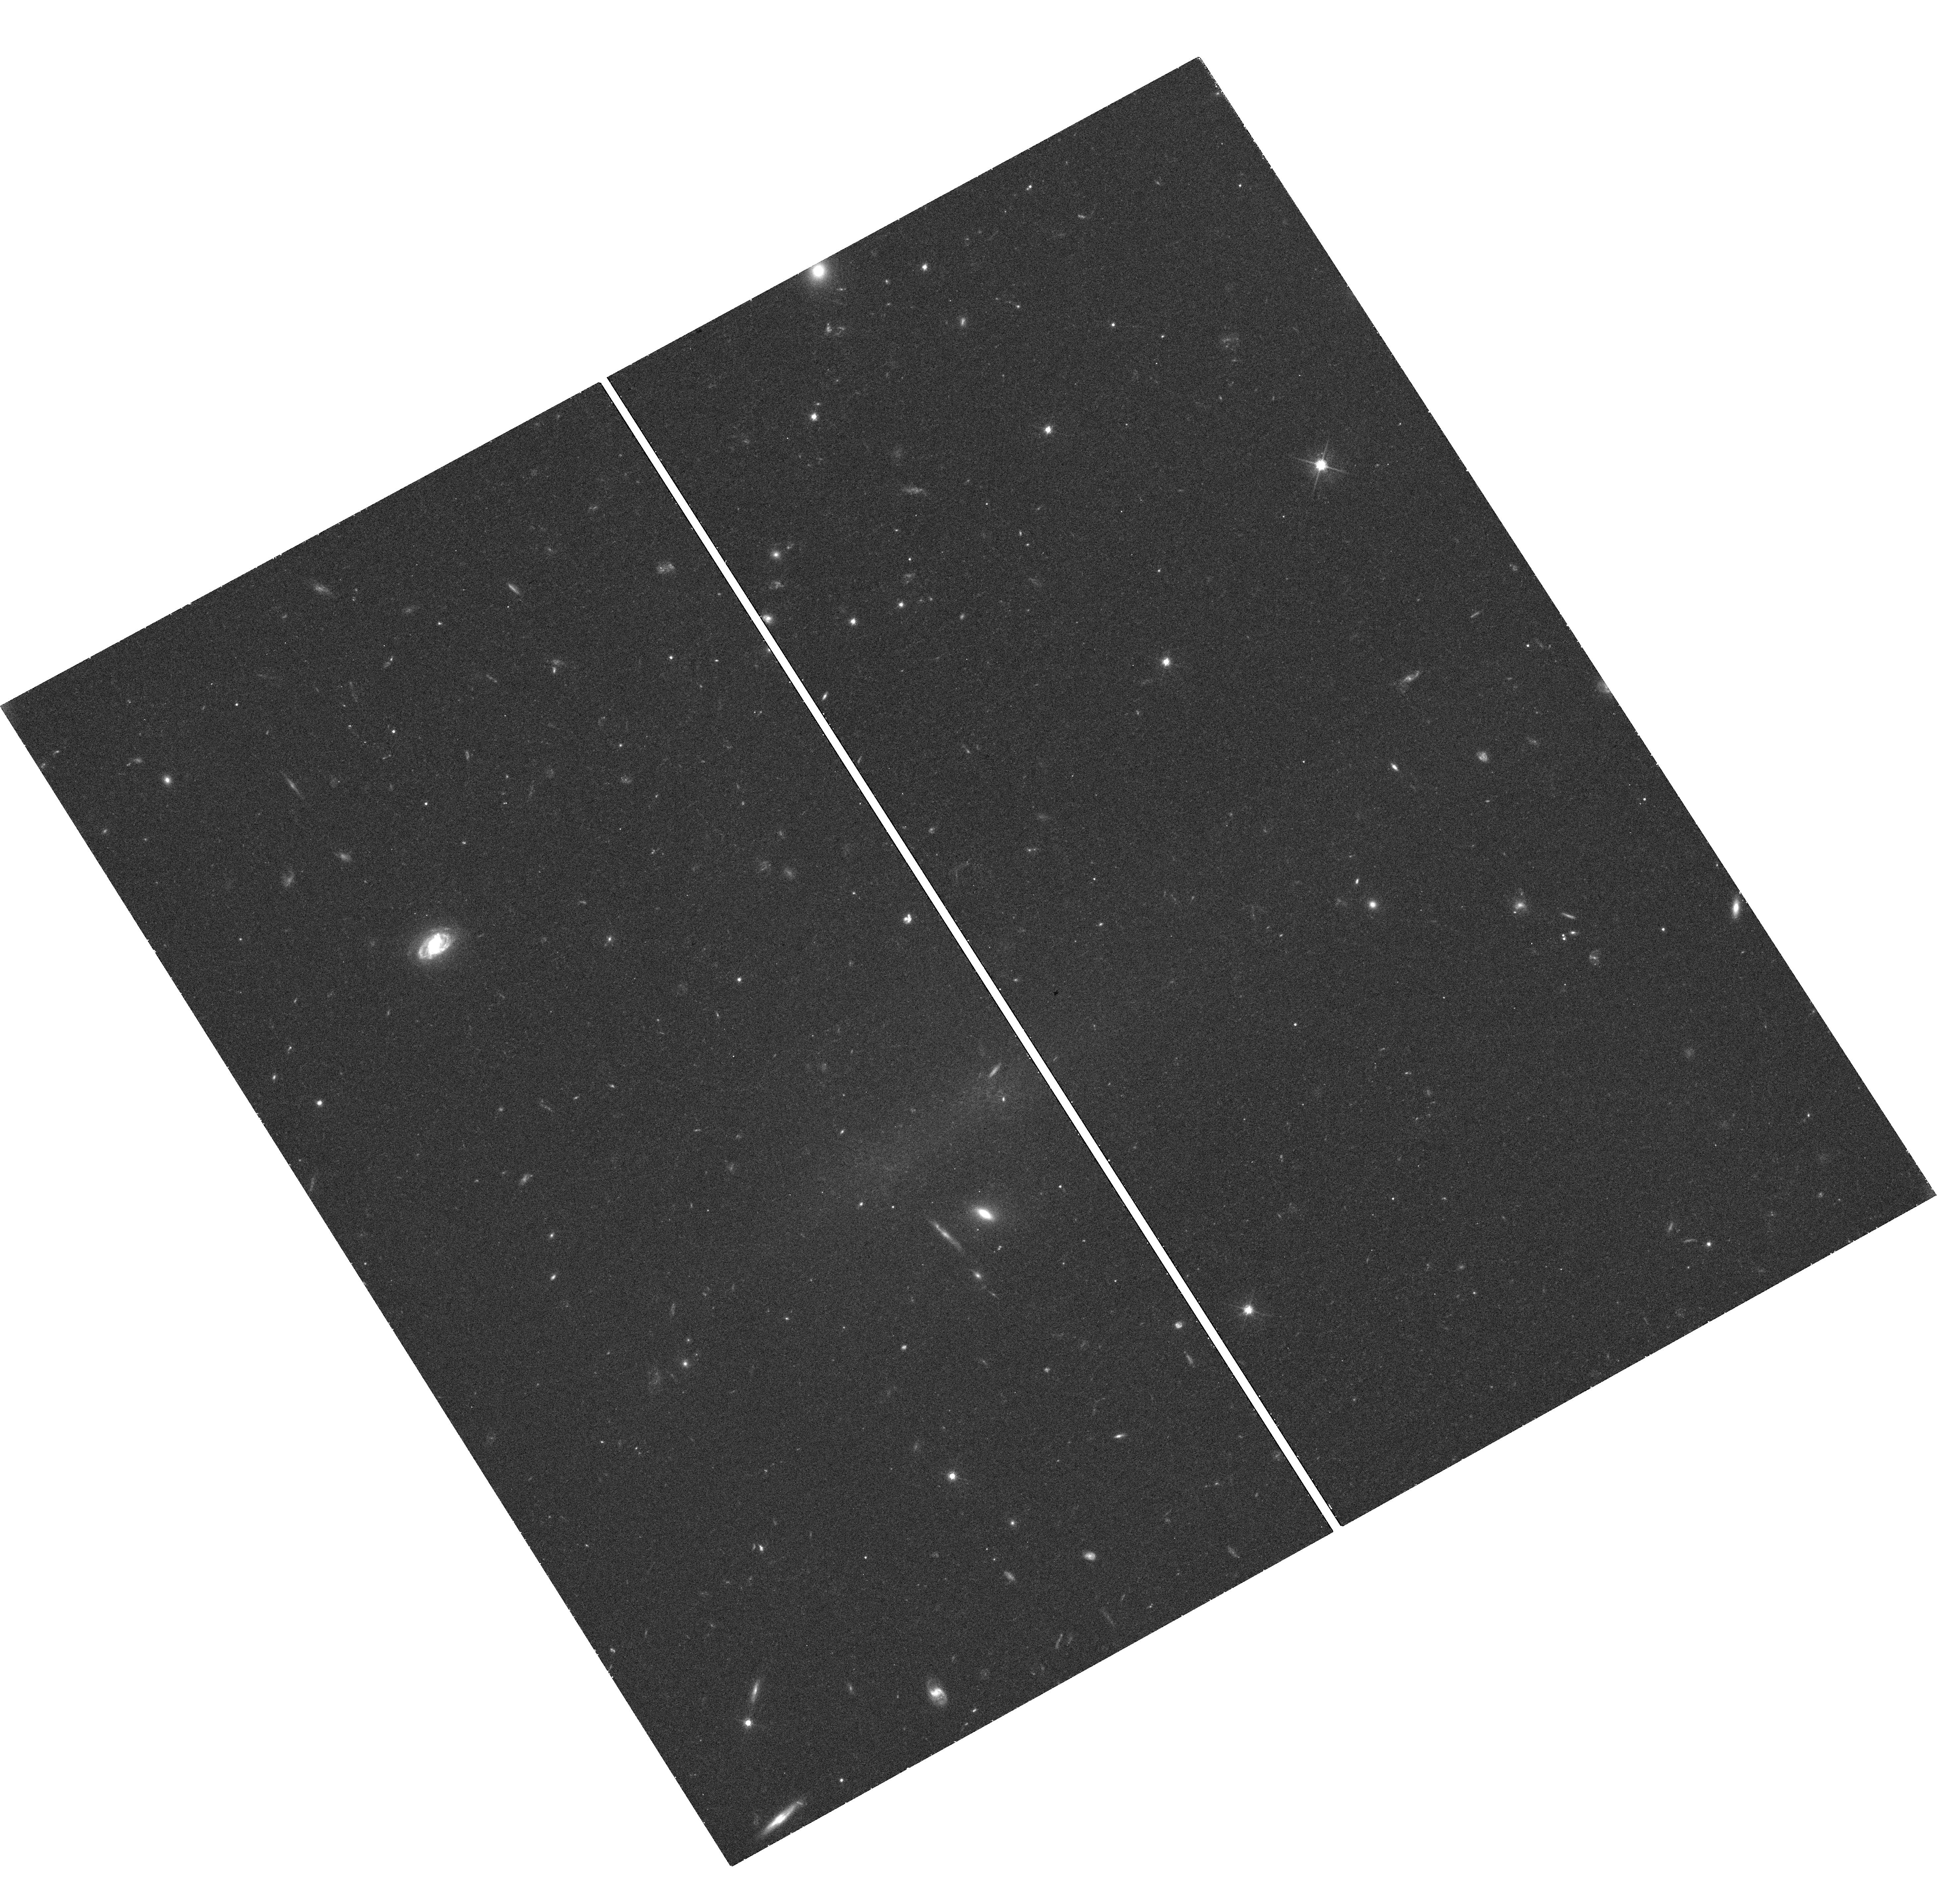
Target: SSA22-LAB
Instrument: WFC3/UVIS
Filter: F625W
Exposure: 42 min
Observation ID: hst_12943_02_wfc3_uvis_f625w_ic1h02

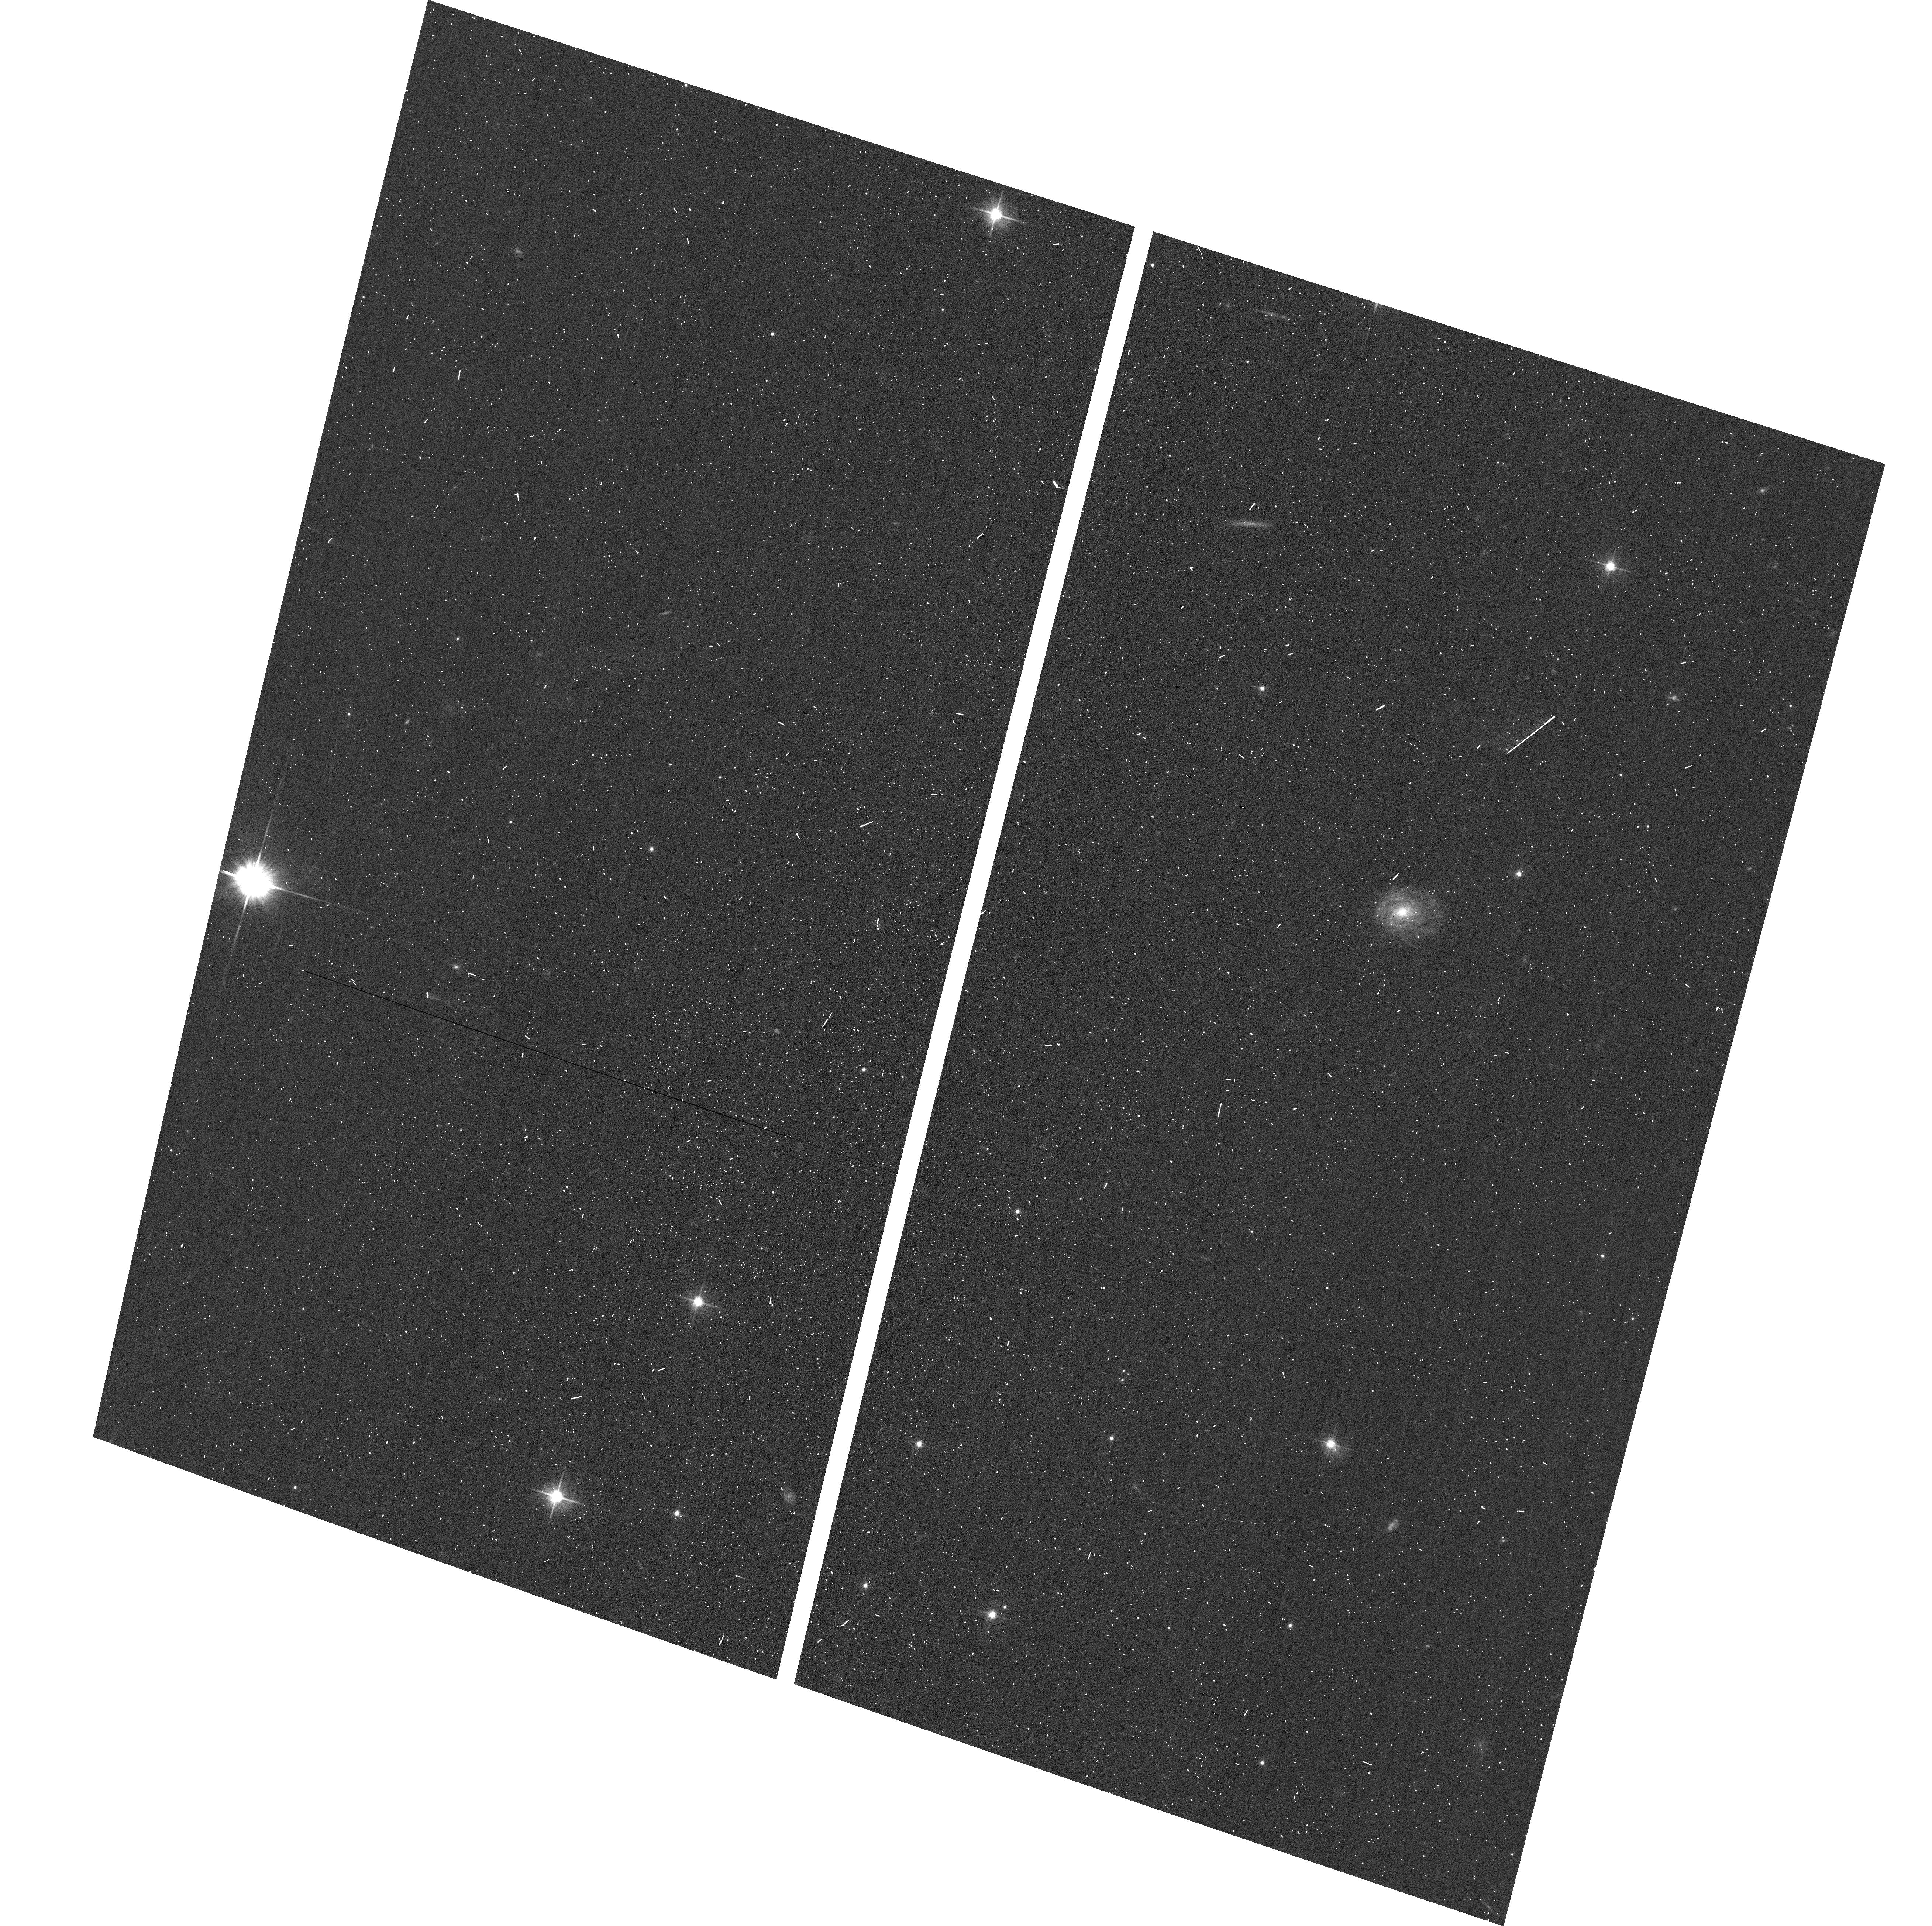
Target: field at RA 334.301°, Dec 0.269°
Instrument: ACS/WFC
Filter: F606W
Exposure: 3 min
Observation ID: hst_12943_02_acs_wfc_f606w_jc1h02

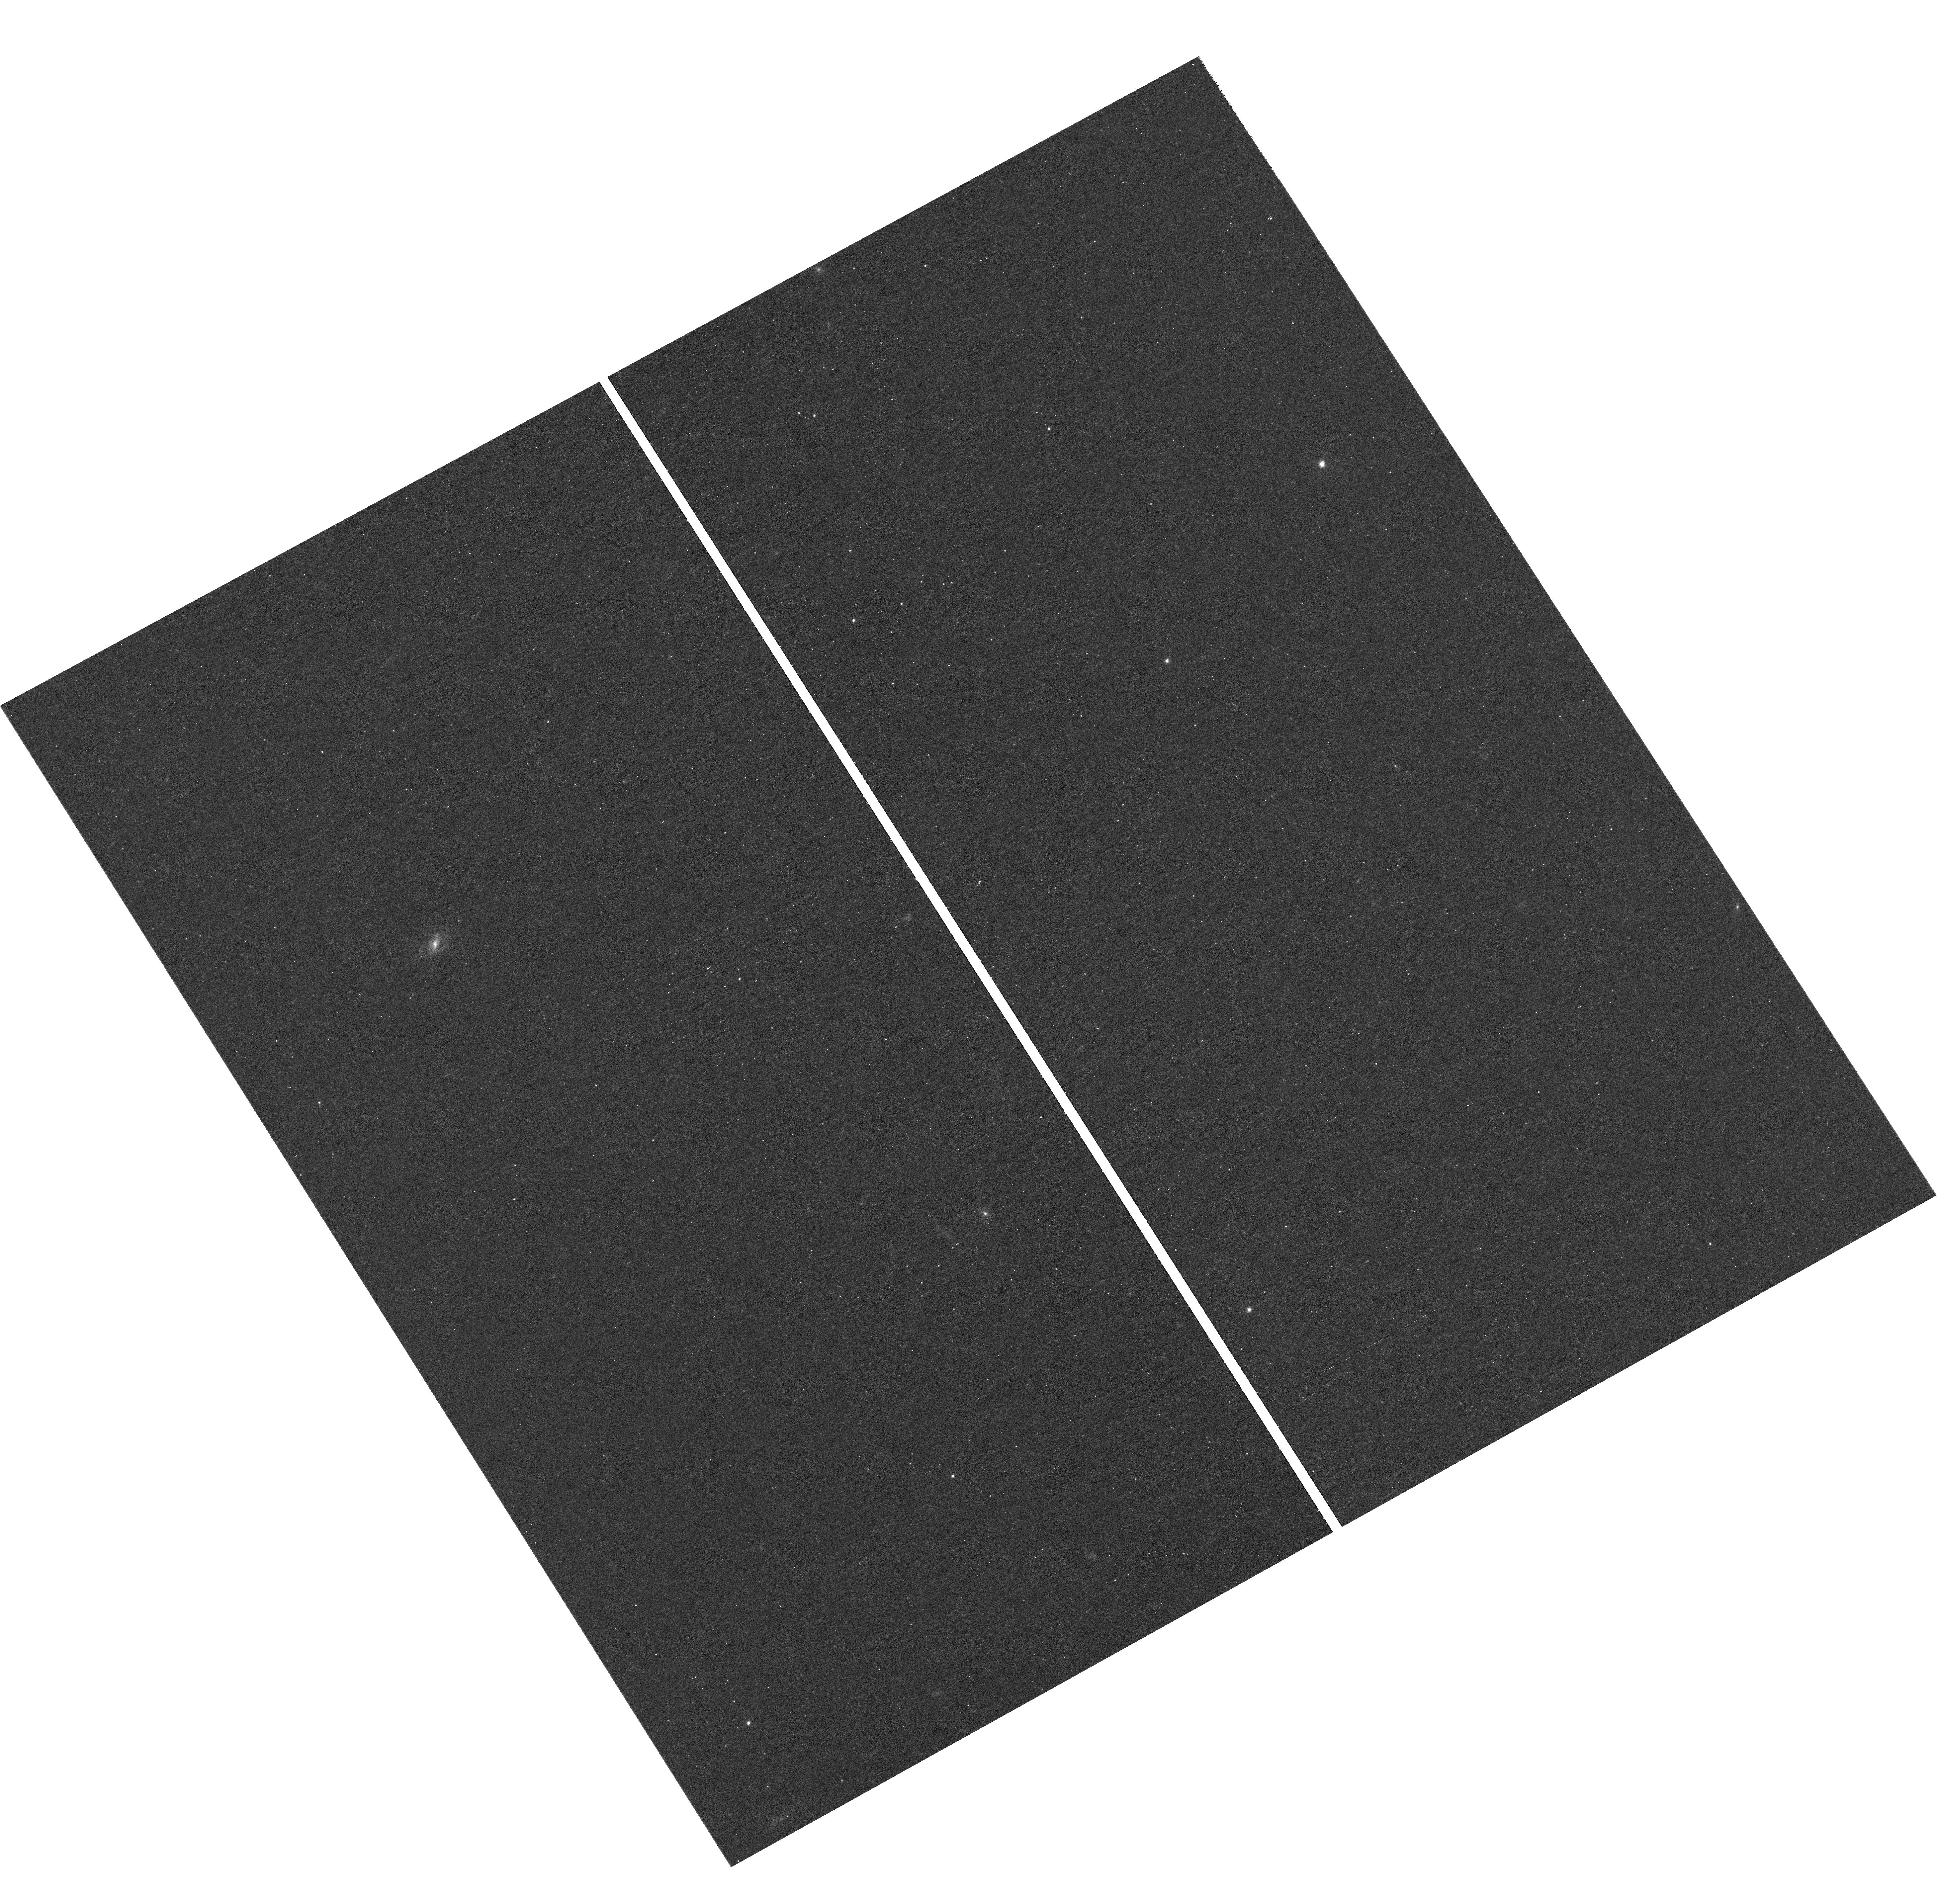
Target: SSA22-LAB
Instrument: WFC3/UVIS
Filter: F502N
Exposure: 3 h
Observation ID: hst_12943_05_wfc3_uvis_f502n_ic1h05

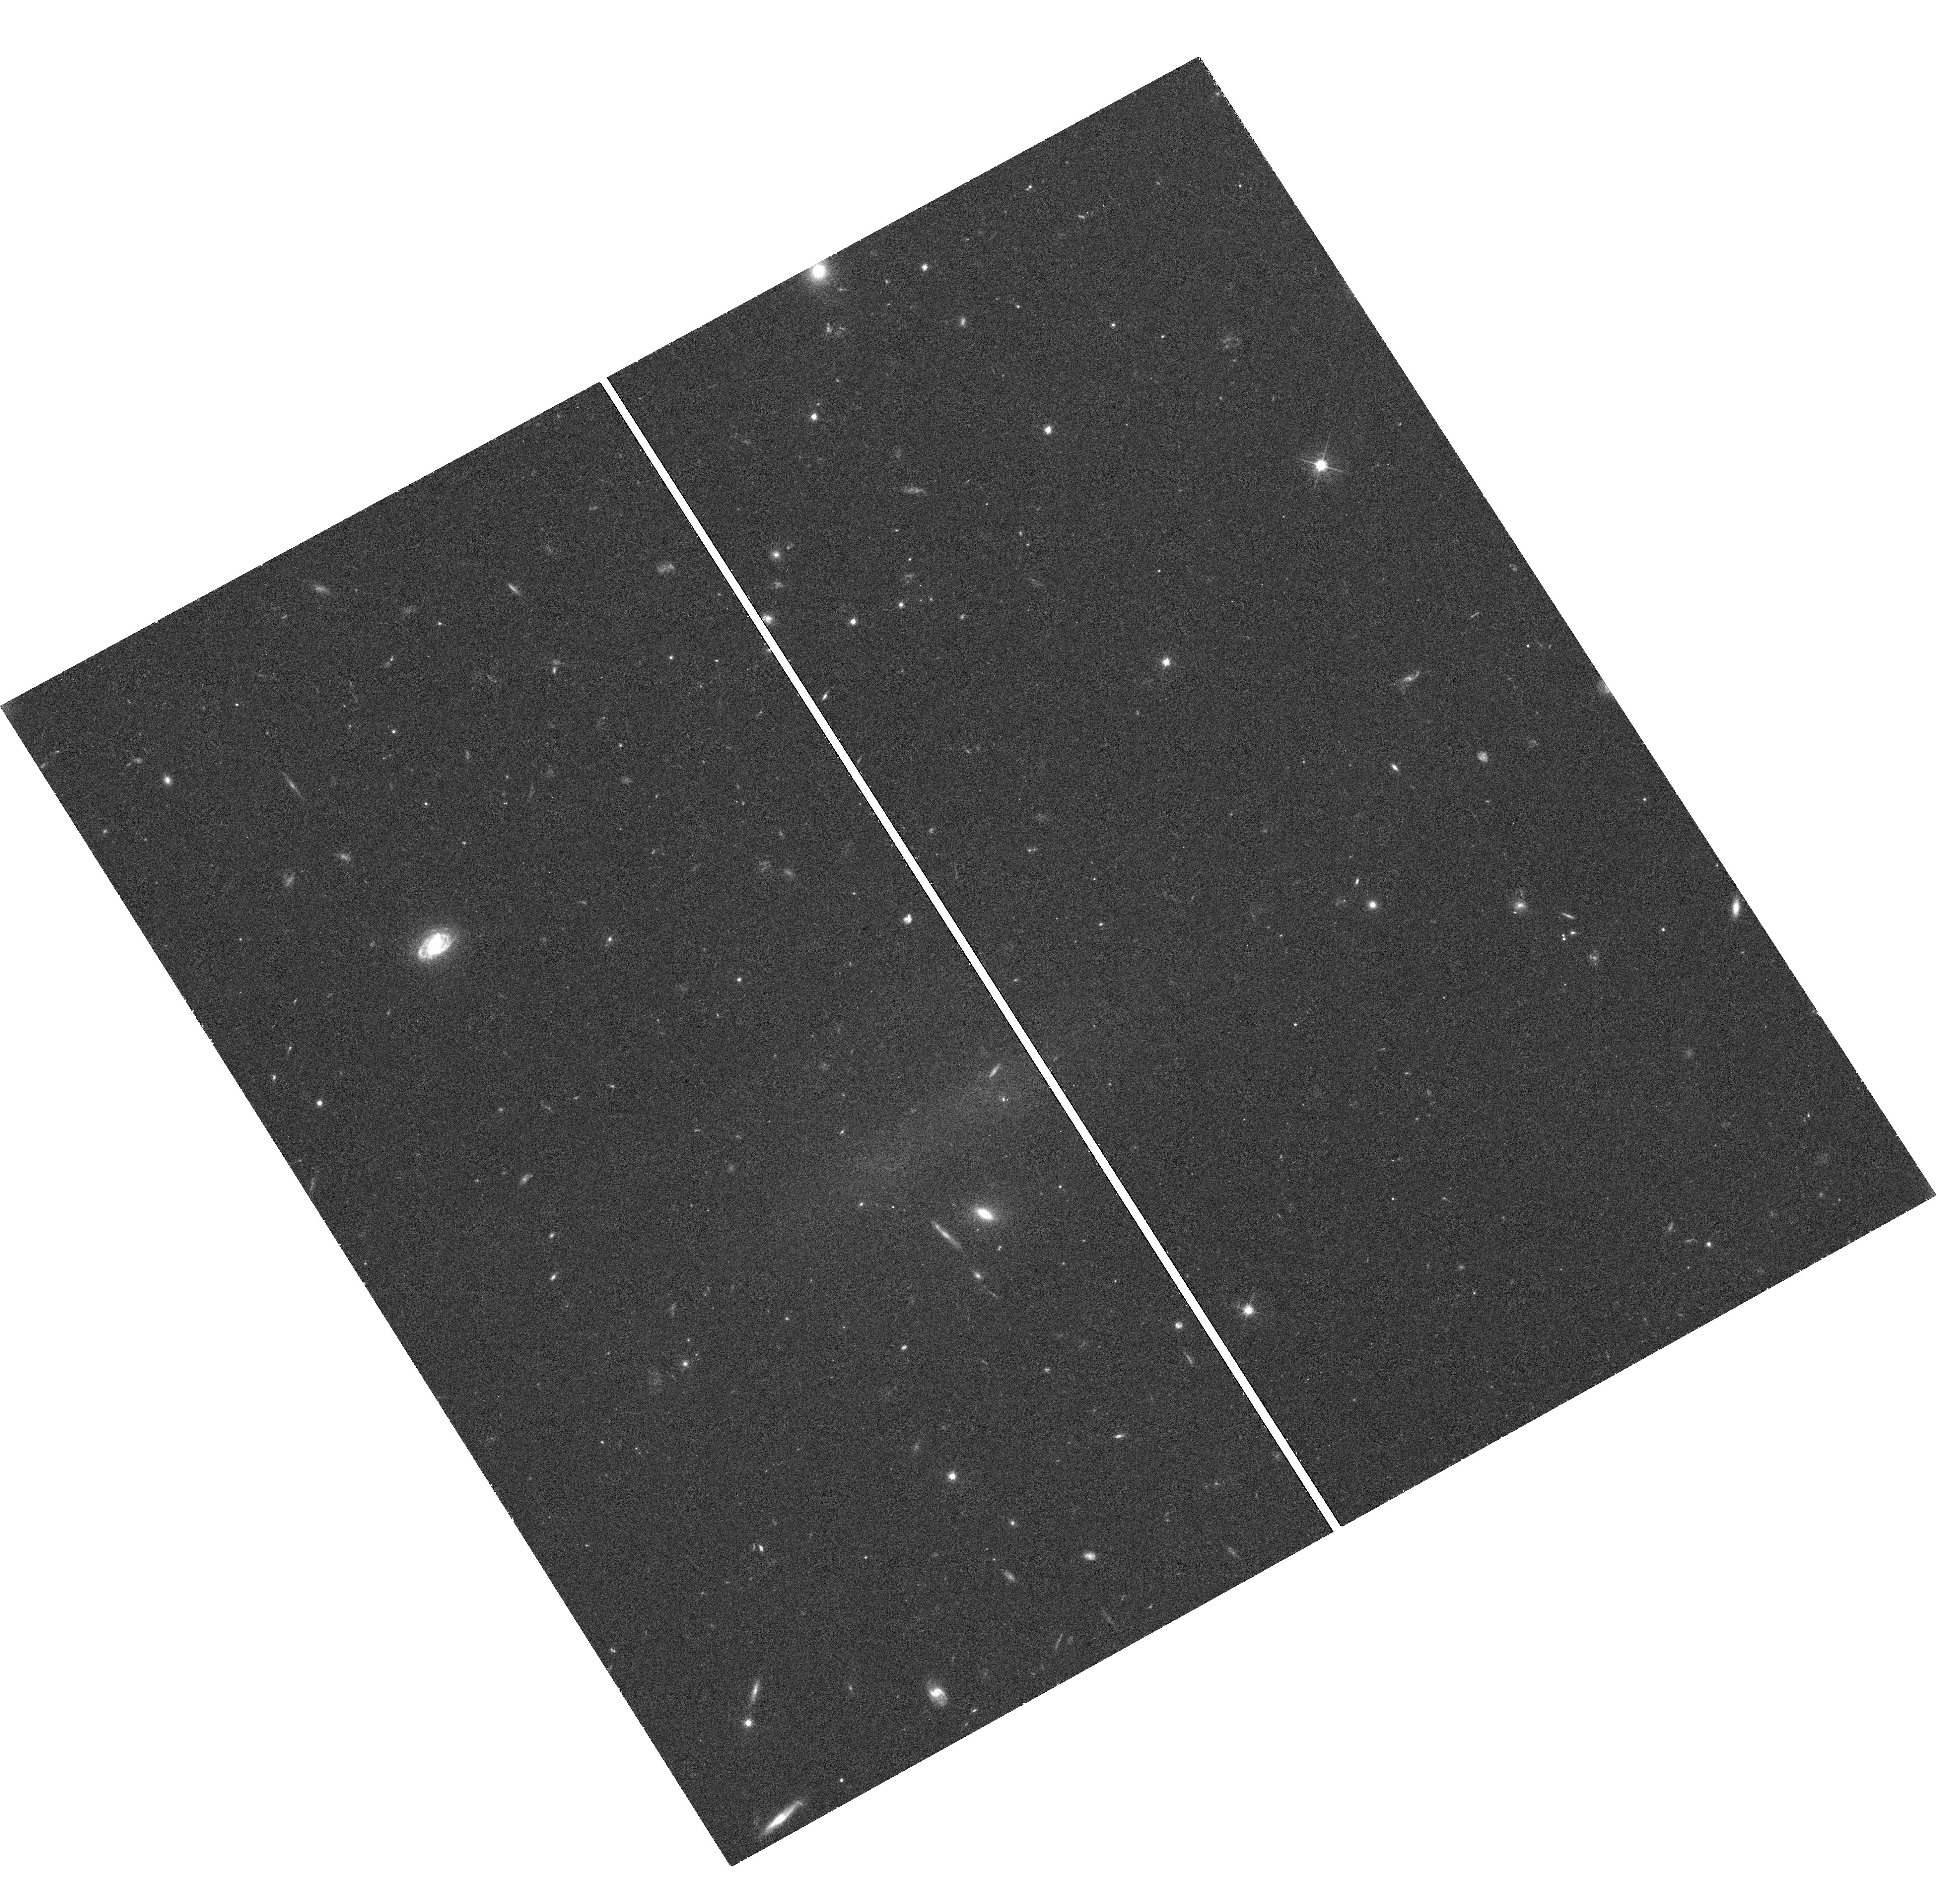
Target: SSA22-LAB
Instrument: WFC3/UVIS
Filter: F625W
Exposure: 42 min
Observation ID: hst_12943_01_wfc3_uvis_f625w_ic1h01

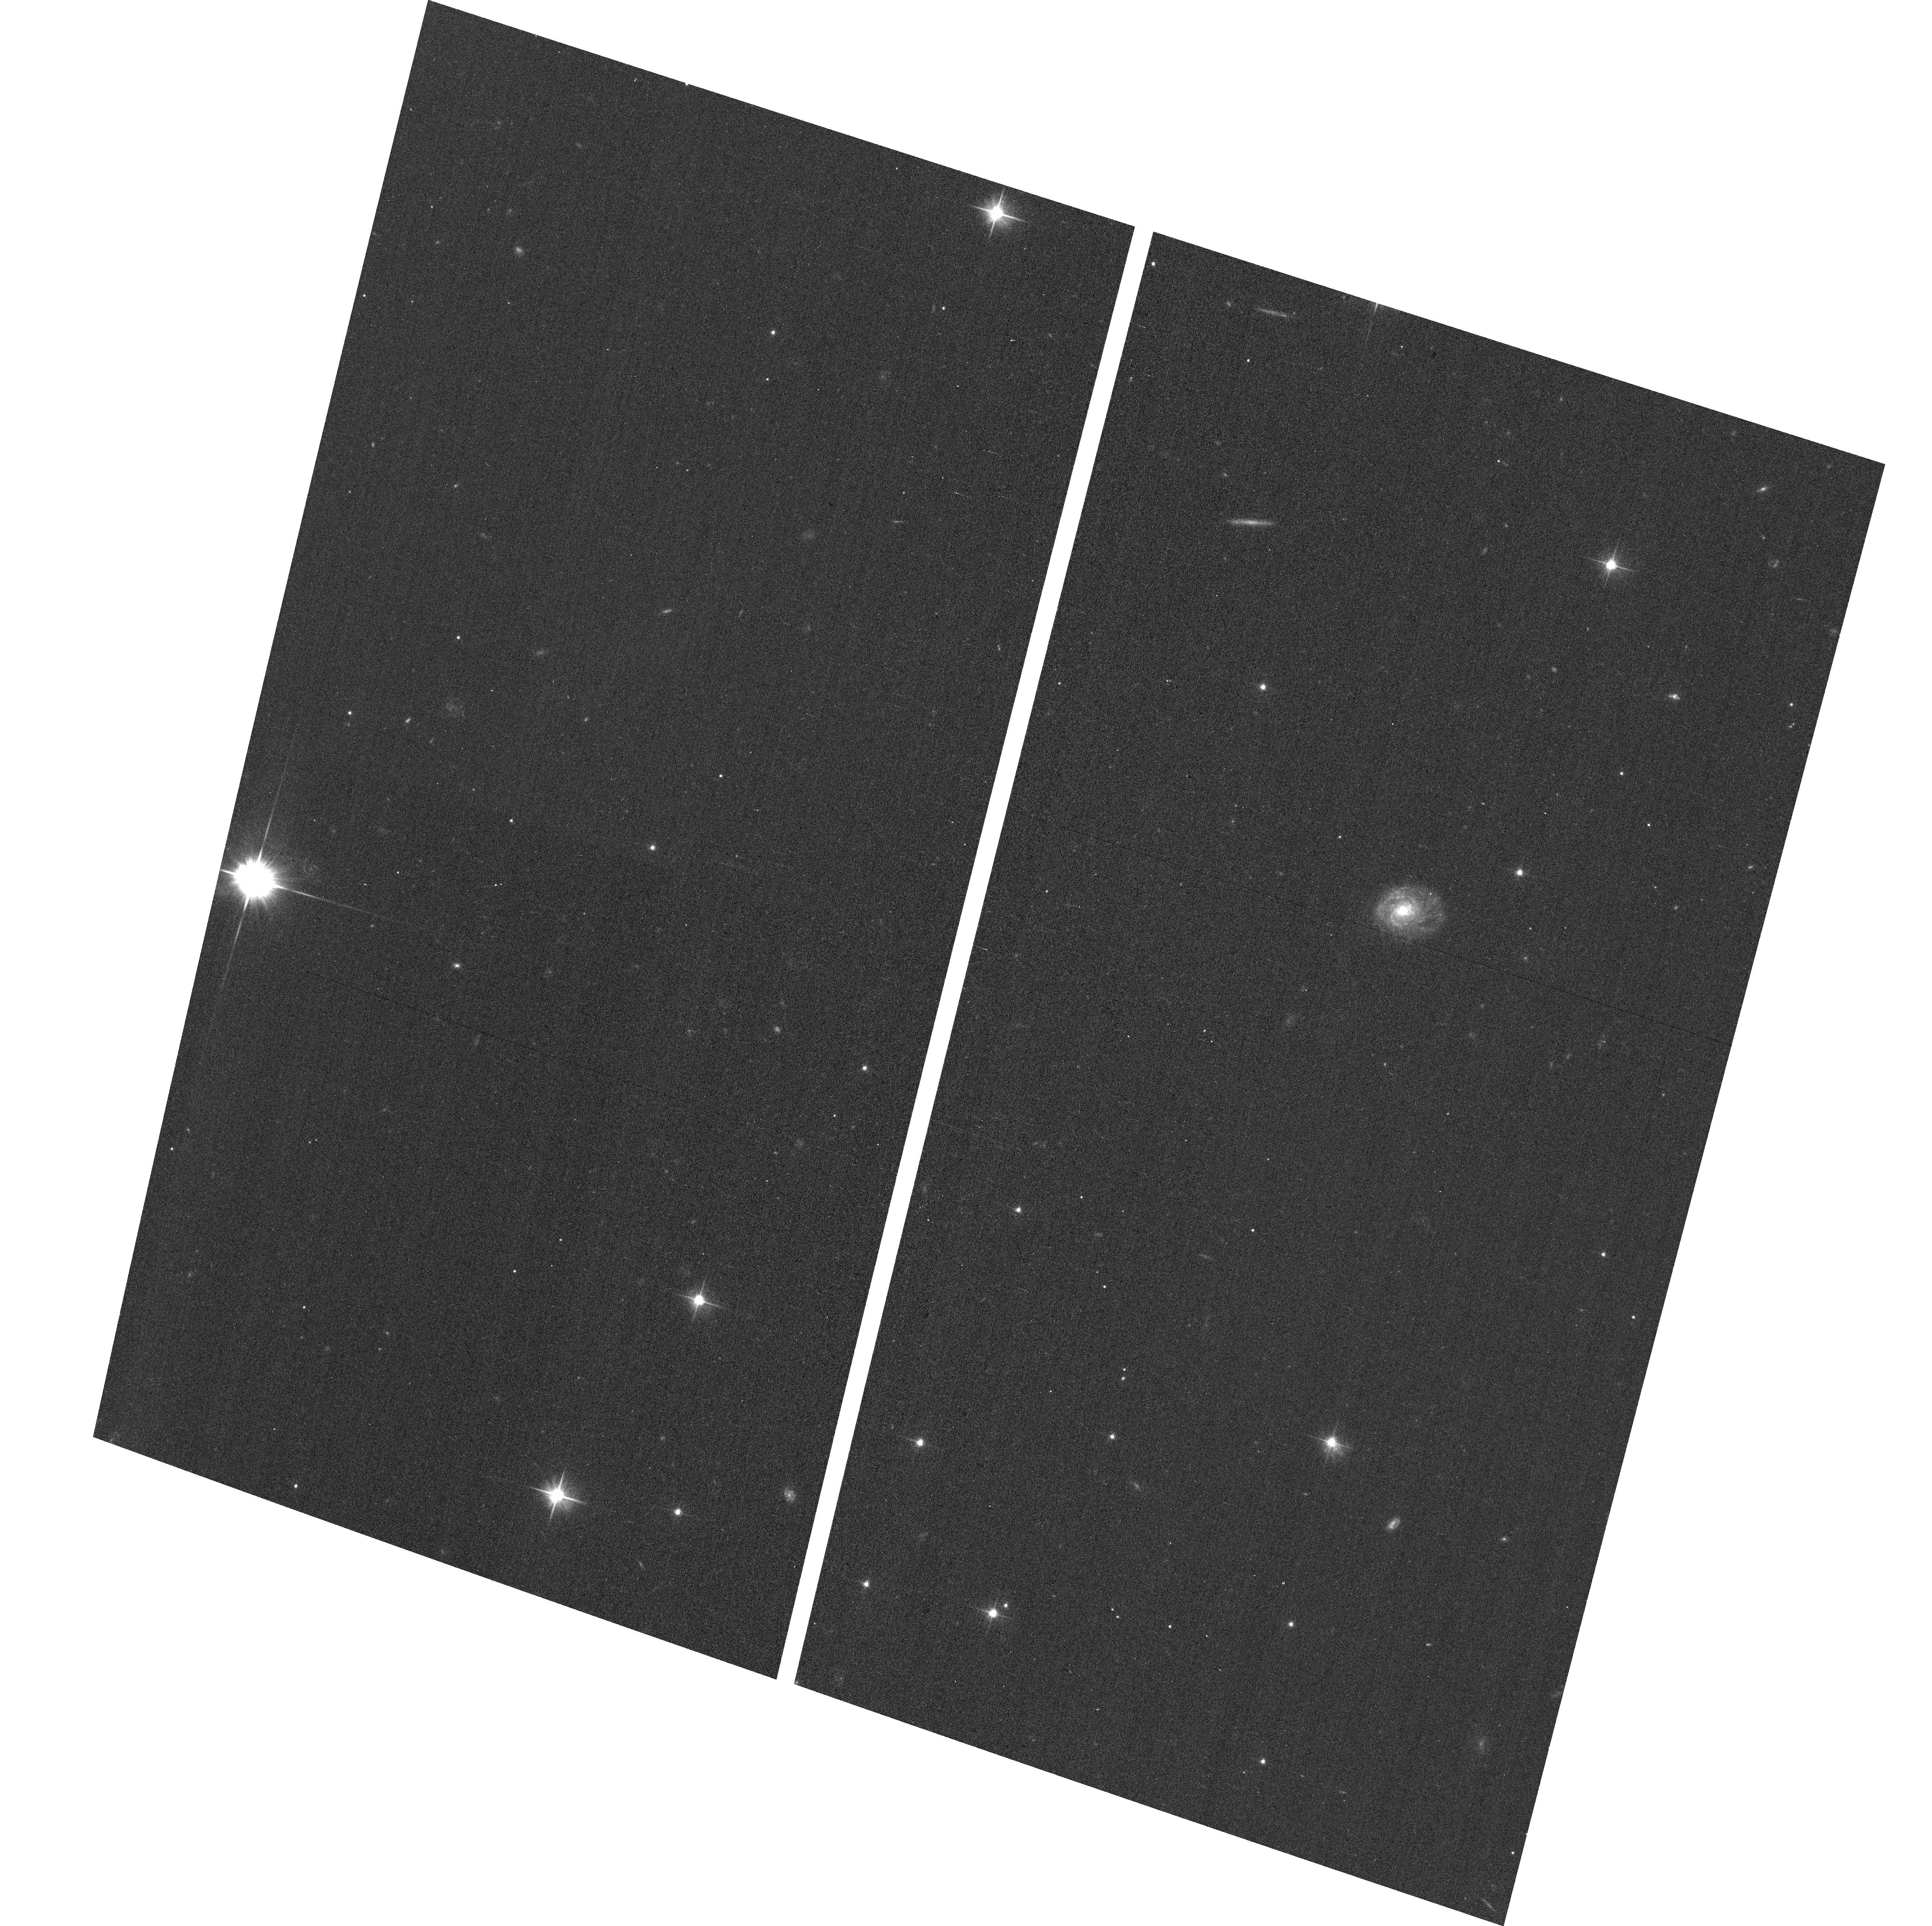
Target: field at RA 334.301°, Dec 0.269°
Instrument: ACS/WFC
Filter: F606W
Exposure: 6 min
Observation ID: hst_12943_05_acs_wfc_f606w_jc1h05

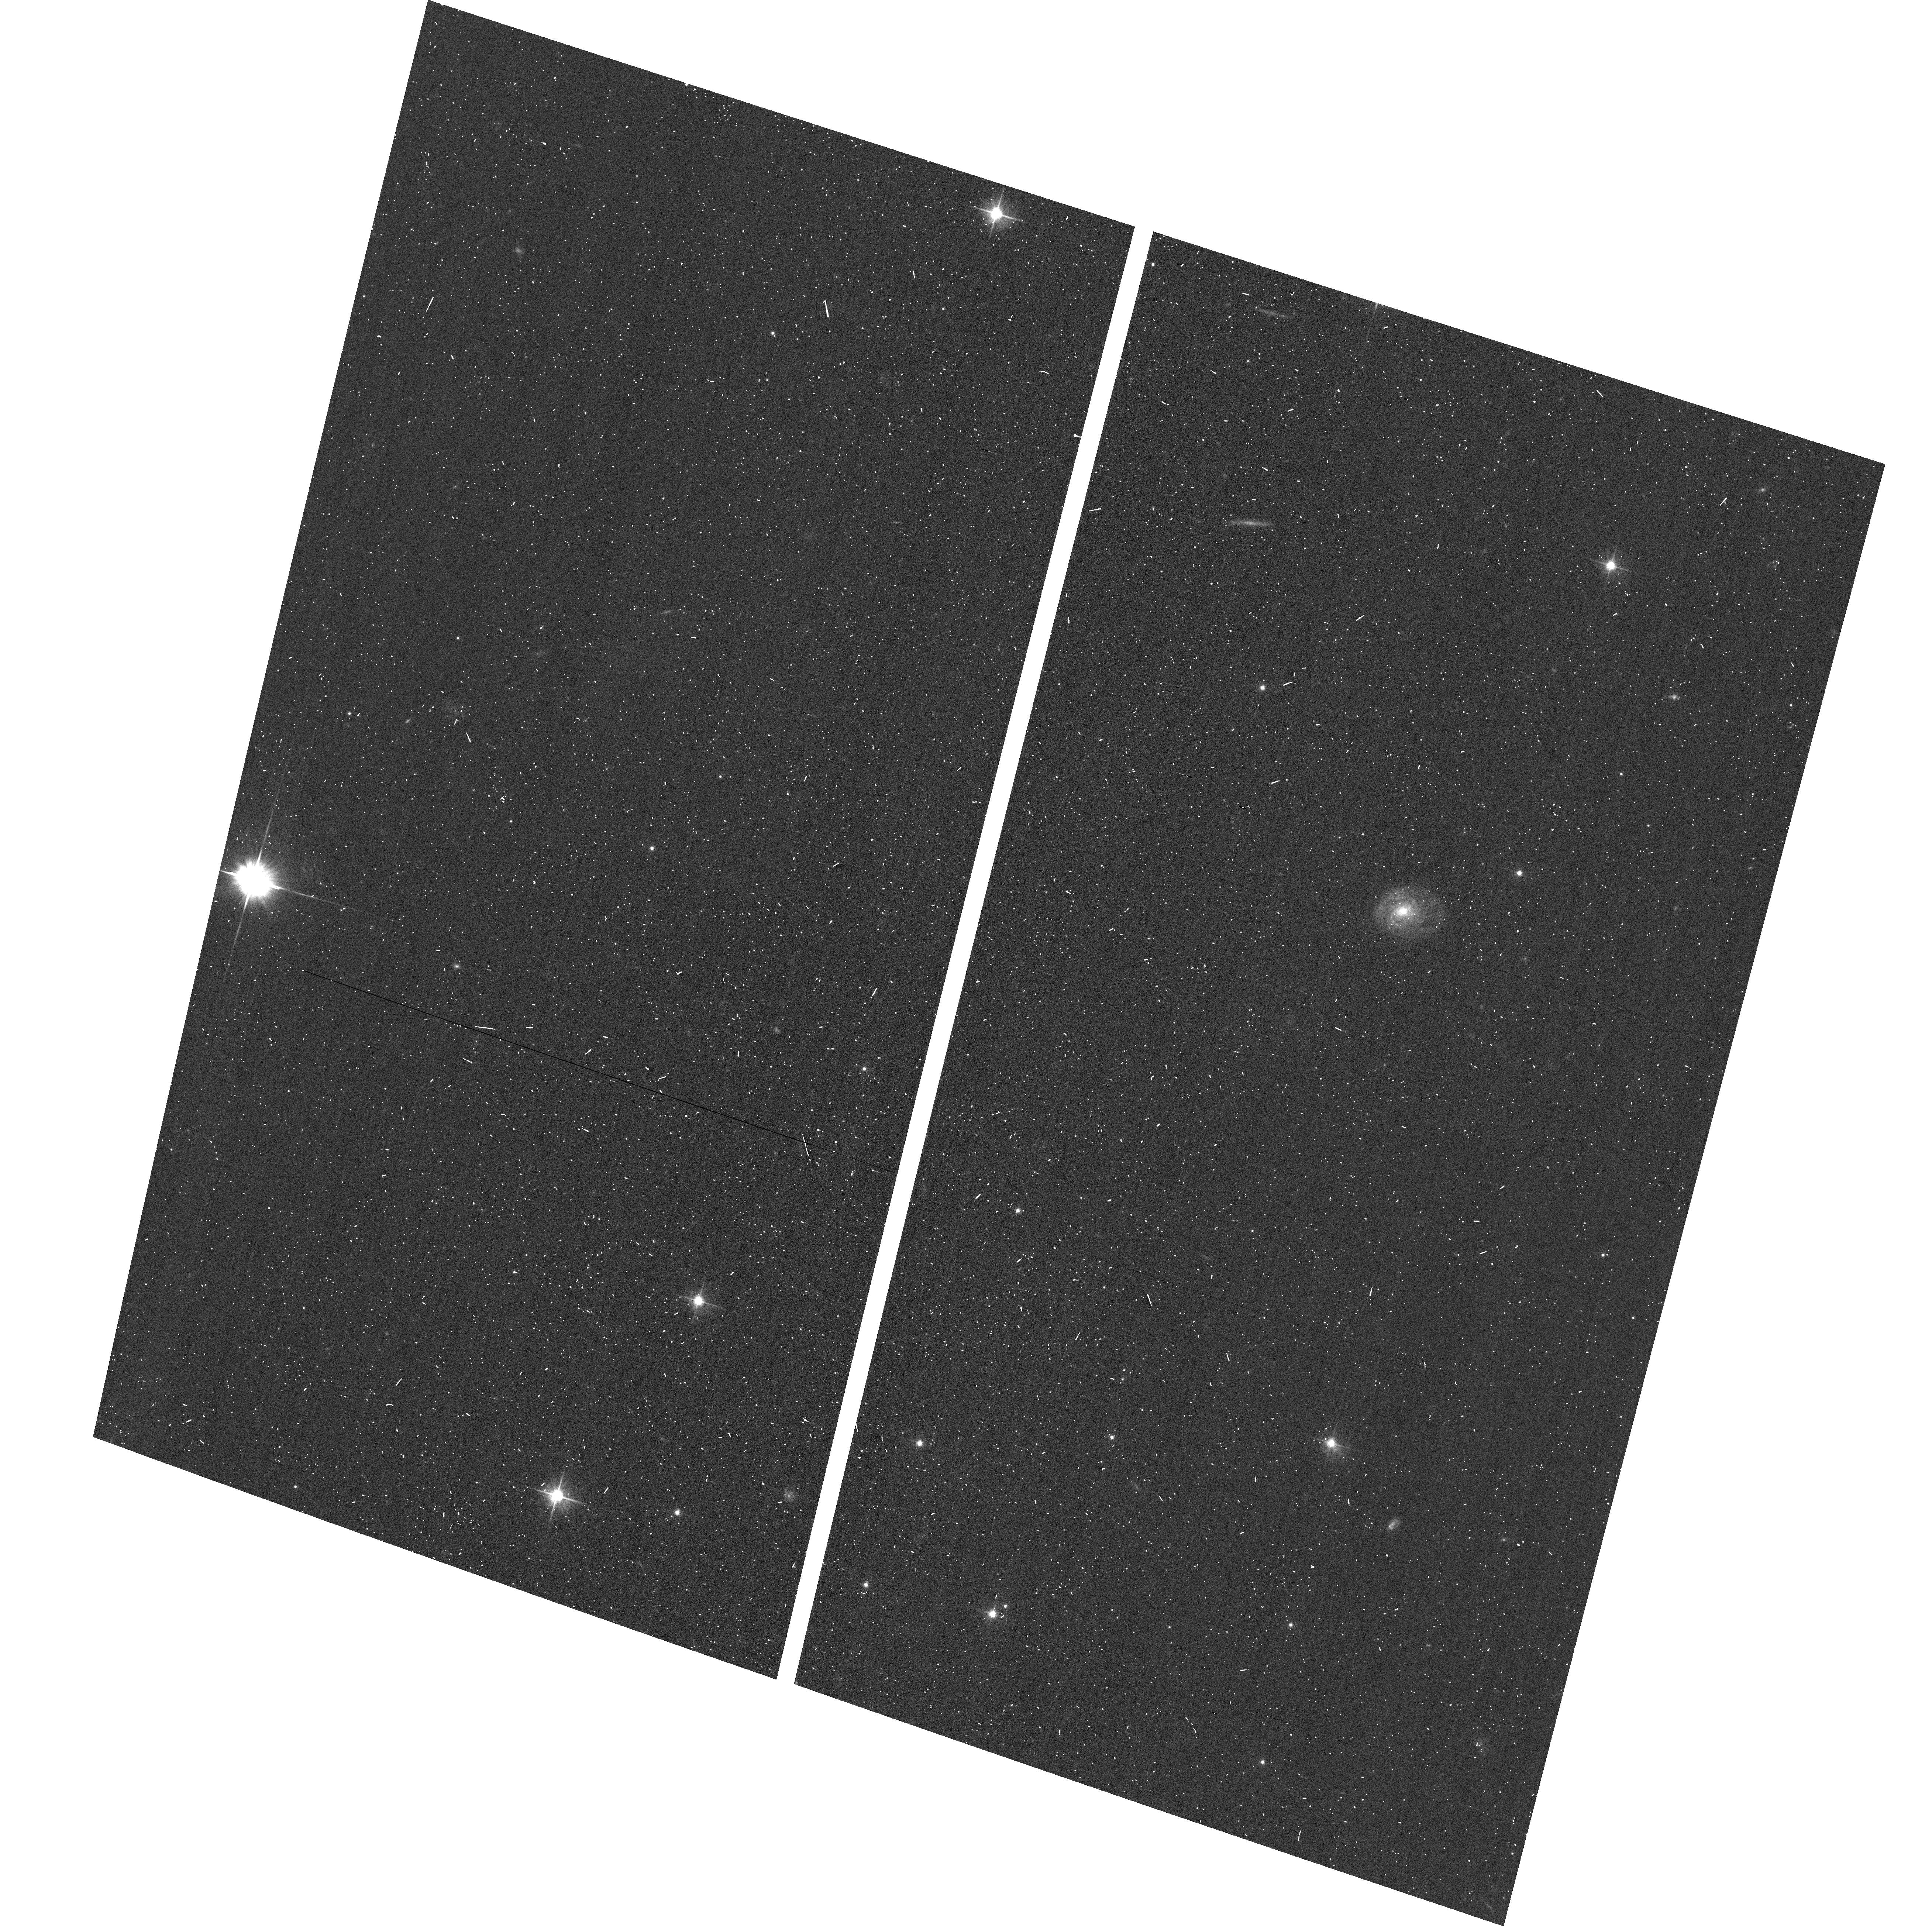
Target: field at RA 334.301°, Dec 0.269°
Instrument: ACS/WFC
Filter: F606W
Exposure: 3 min
Observation ID: hst_12943_01_acs_wfc_f606w_jc1h01

Testing the Cold Stream Accretion Model Using Lyman Alpha Blobs (PI: Yang, Yujin)

We propose to use WFC3/F502N narrowband imaging to search for filamentary/stream structures within Ly-alpha blobs in the SSA22 proto-cluster of these objects at z=3.1. It has been suggested that these giant Ly-alpha emission line nebulae (typical sizes of ~100kpc) are massive galaxies onto which ''cold gas streams'' are being accreted. In this scenario, filamentary streams of Ly-alpha emission should be seen. The detailed morphology of the Ly-alpha-emitting gas has never been observed due to a lack of spatial resolution in ground-based imaging observations. By exploiting a narrowband filter that fortuitously coincides with Ly-alpha emission at the proto-cluster redshift, we can obtain deep, narrowband imaging at sufficient resolution for 5 Ly-alpha blobs and ~4 compact emitters in a single pointing. These data will allow us to spatially resolve the predicted streams and thereby confirm or disprove the cold mode accretion scenario for these most promising candidates for gas-accreting galaxies at high redshift. Furthermore, the proposed observations will provide the first direct constraints on theoretical models that explore the observational signatures of gas flows (in or out), which are vital to our understanding of galaxy formation and evolution.